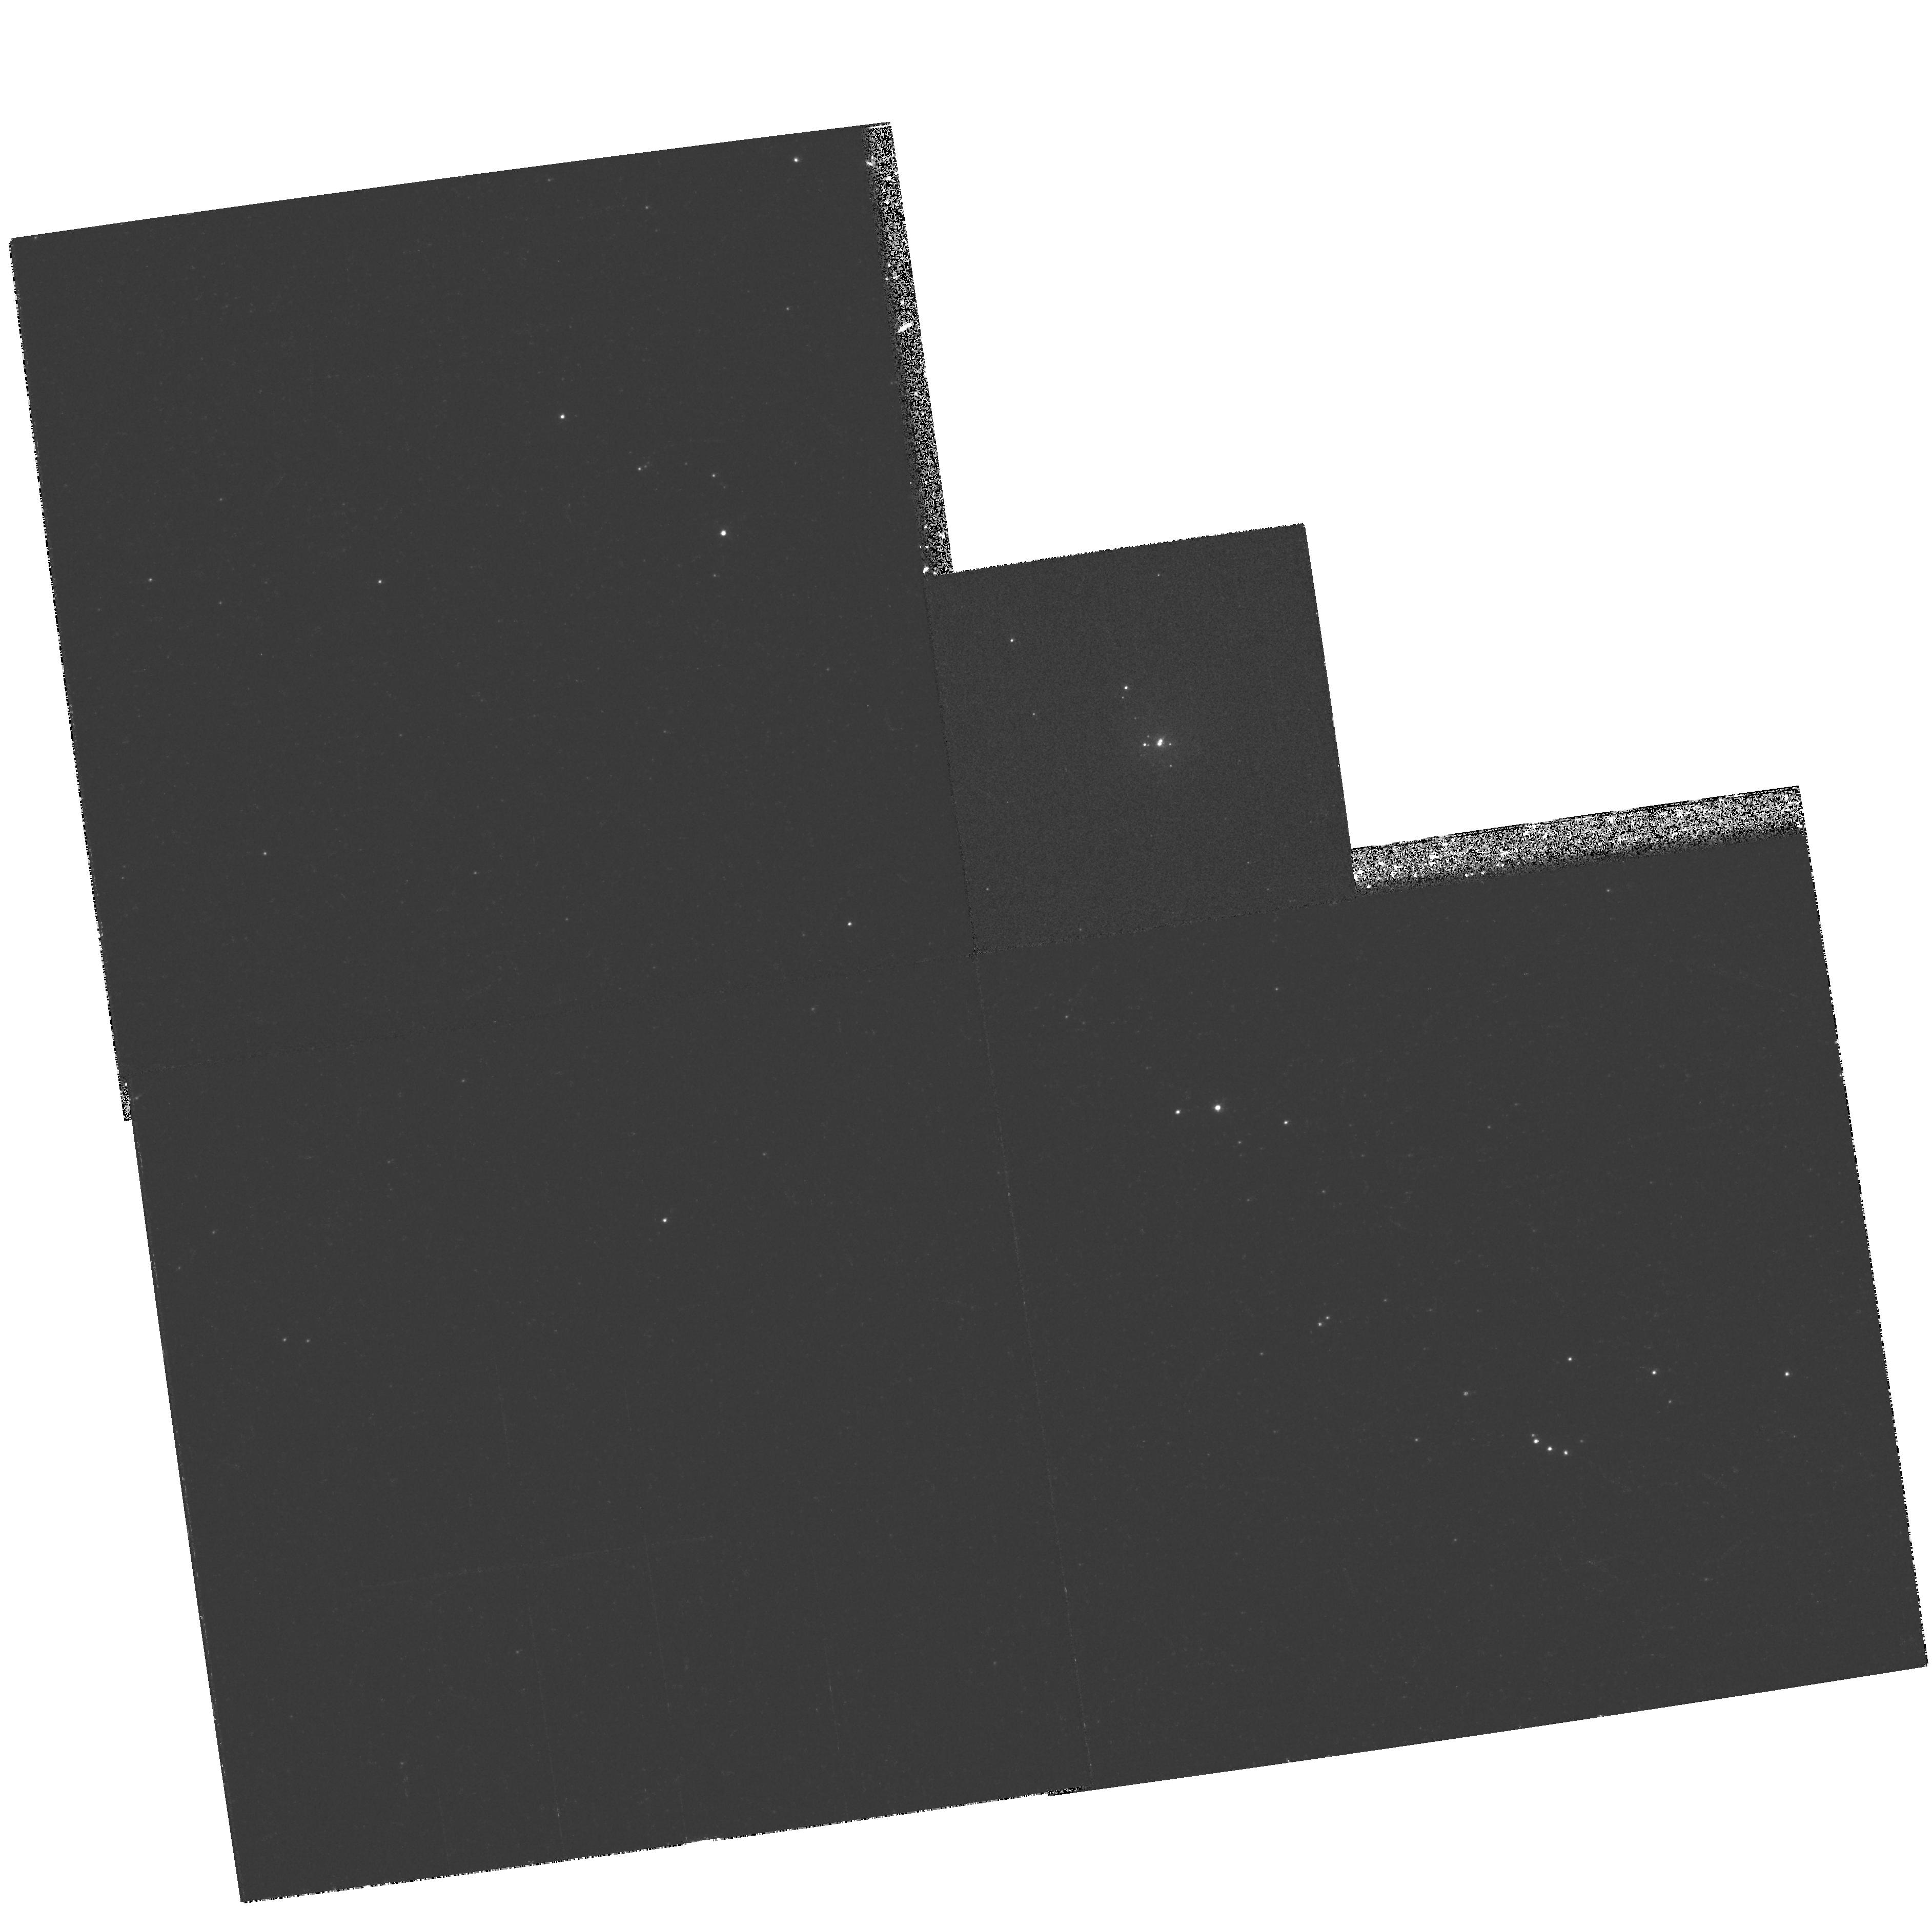
Target: SMC-N81
Instrument: WFPC2/PC
Filter: F469N
Exposure: 22 min
Observation ID: hst_6535_02_wfpc2_pc_f469n_u3yo02

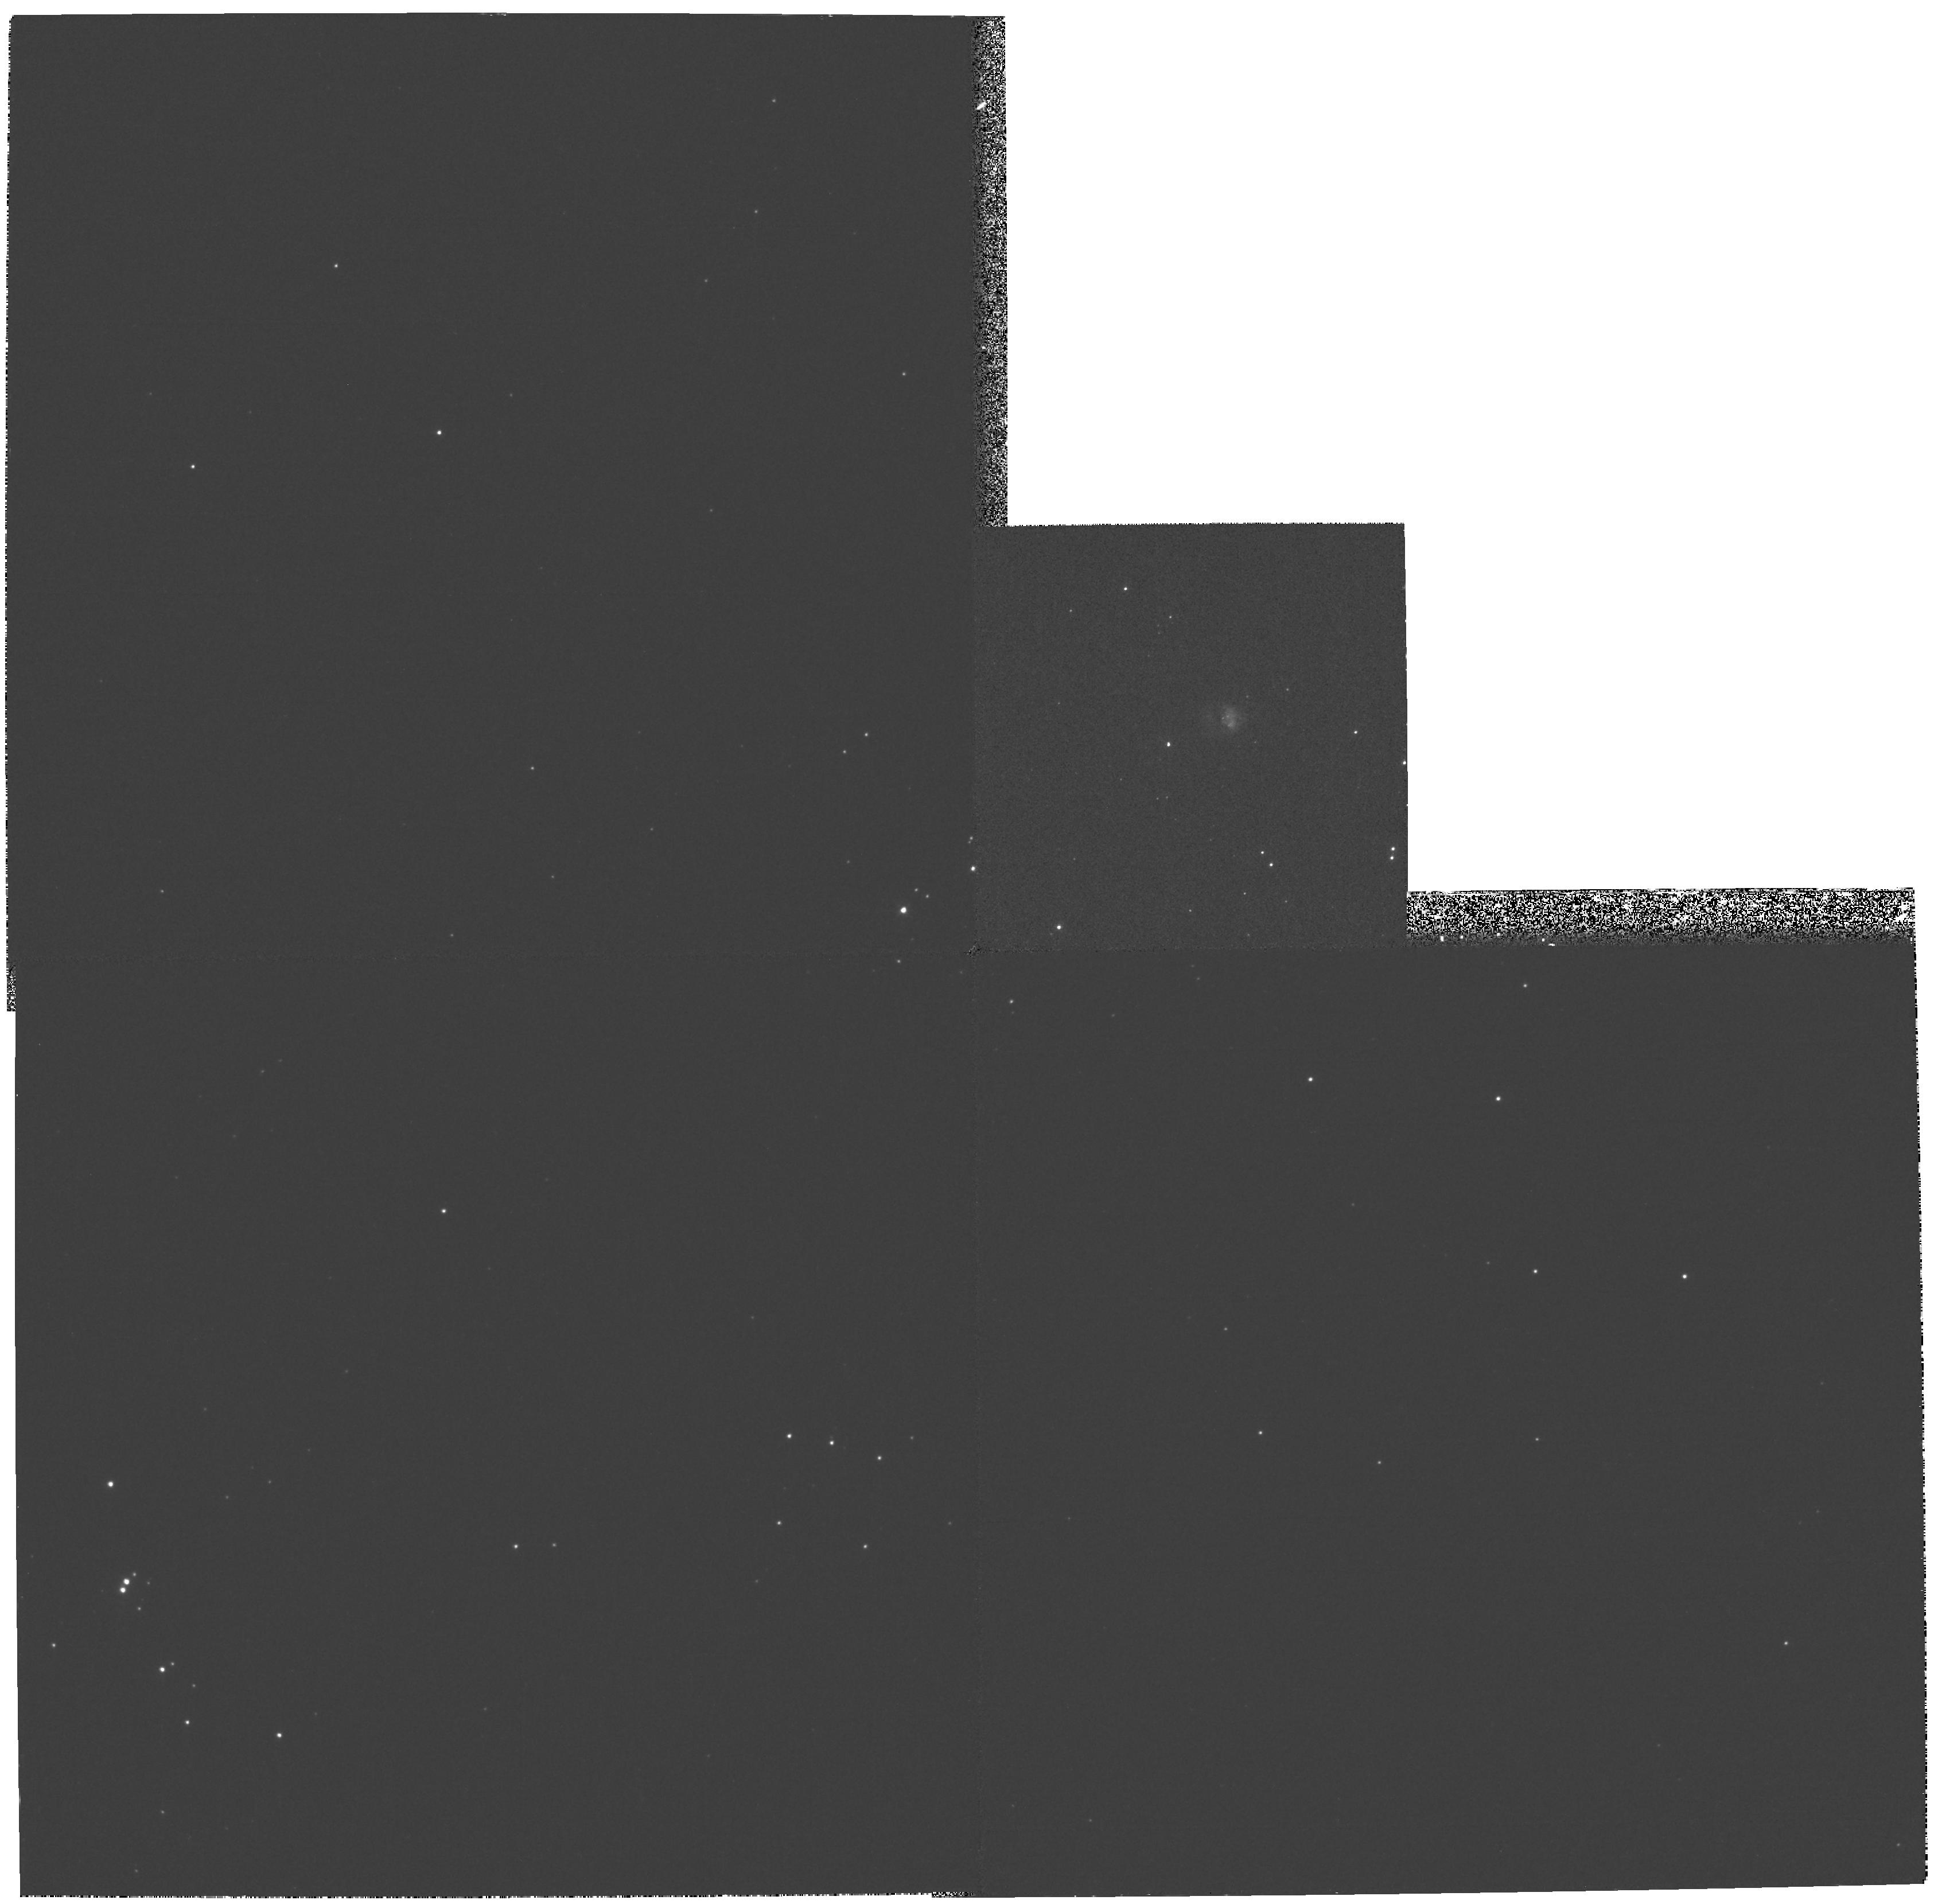
Target: SMC-N88
Instrument: WFPC2/PC
Filter: F469N
Exposure: 21 min
Observation ID: hst_6535_03_wfpc2_pc_f469n_u3yo03

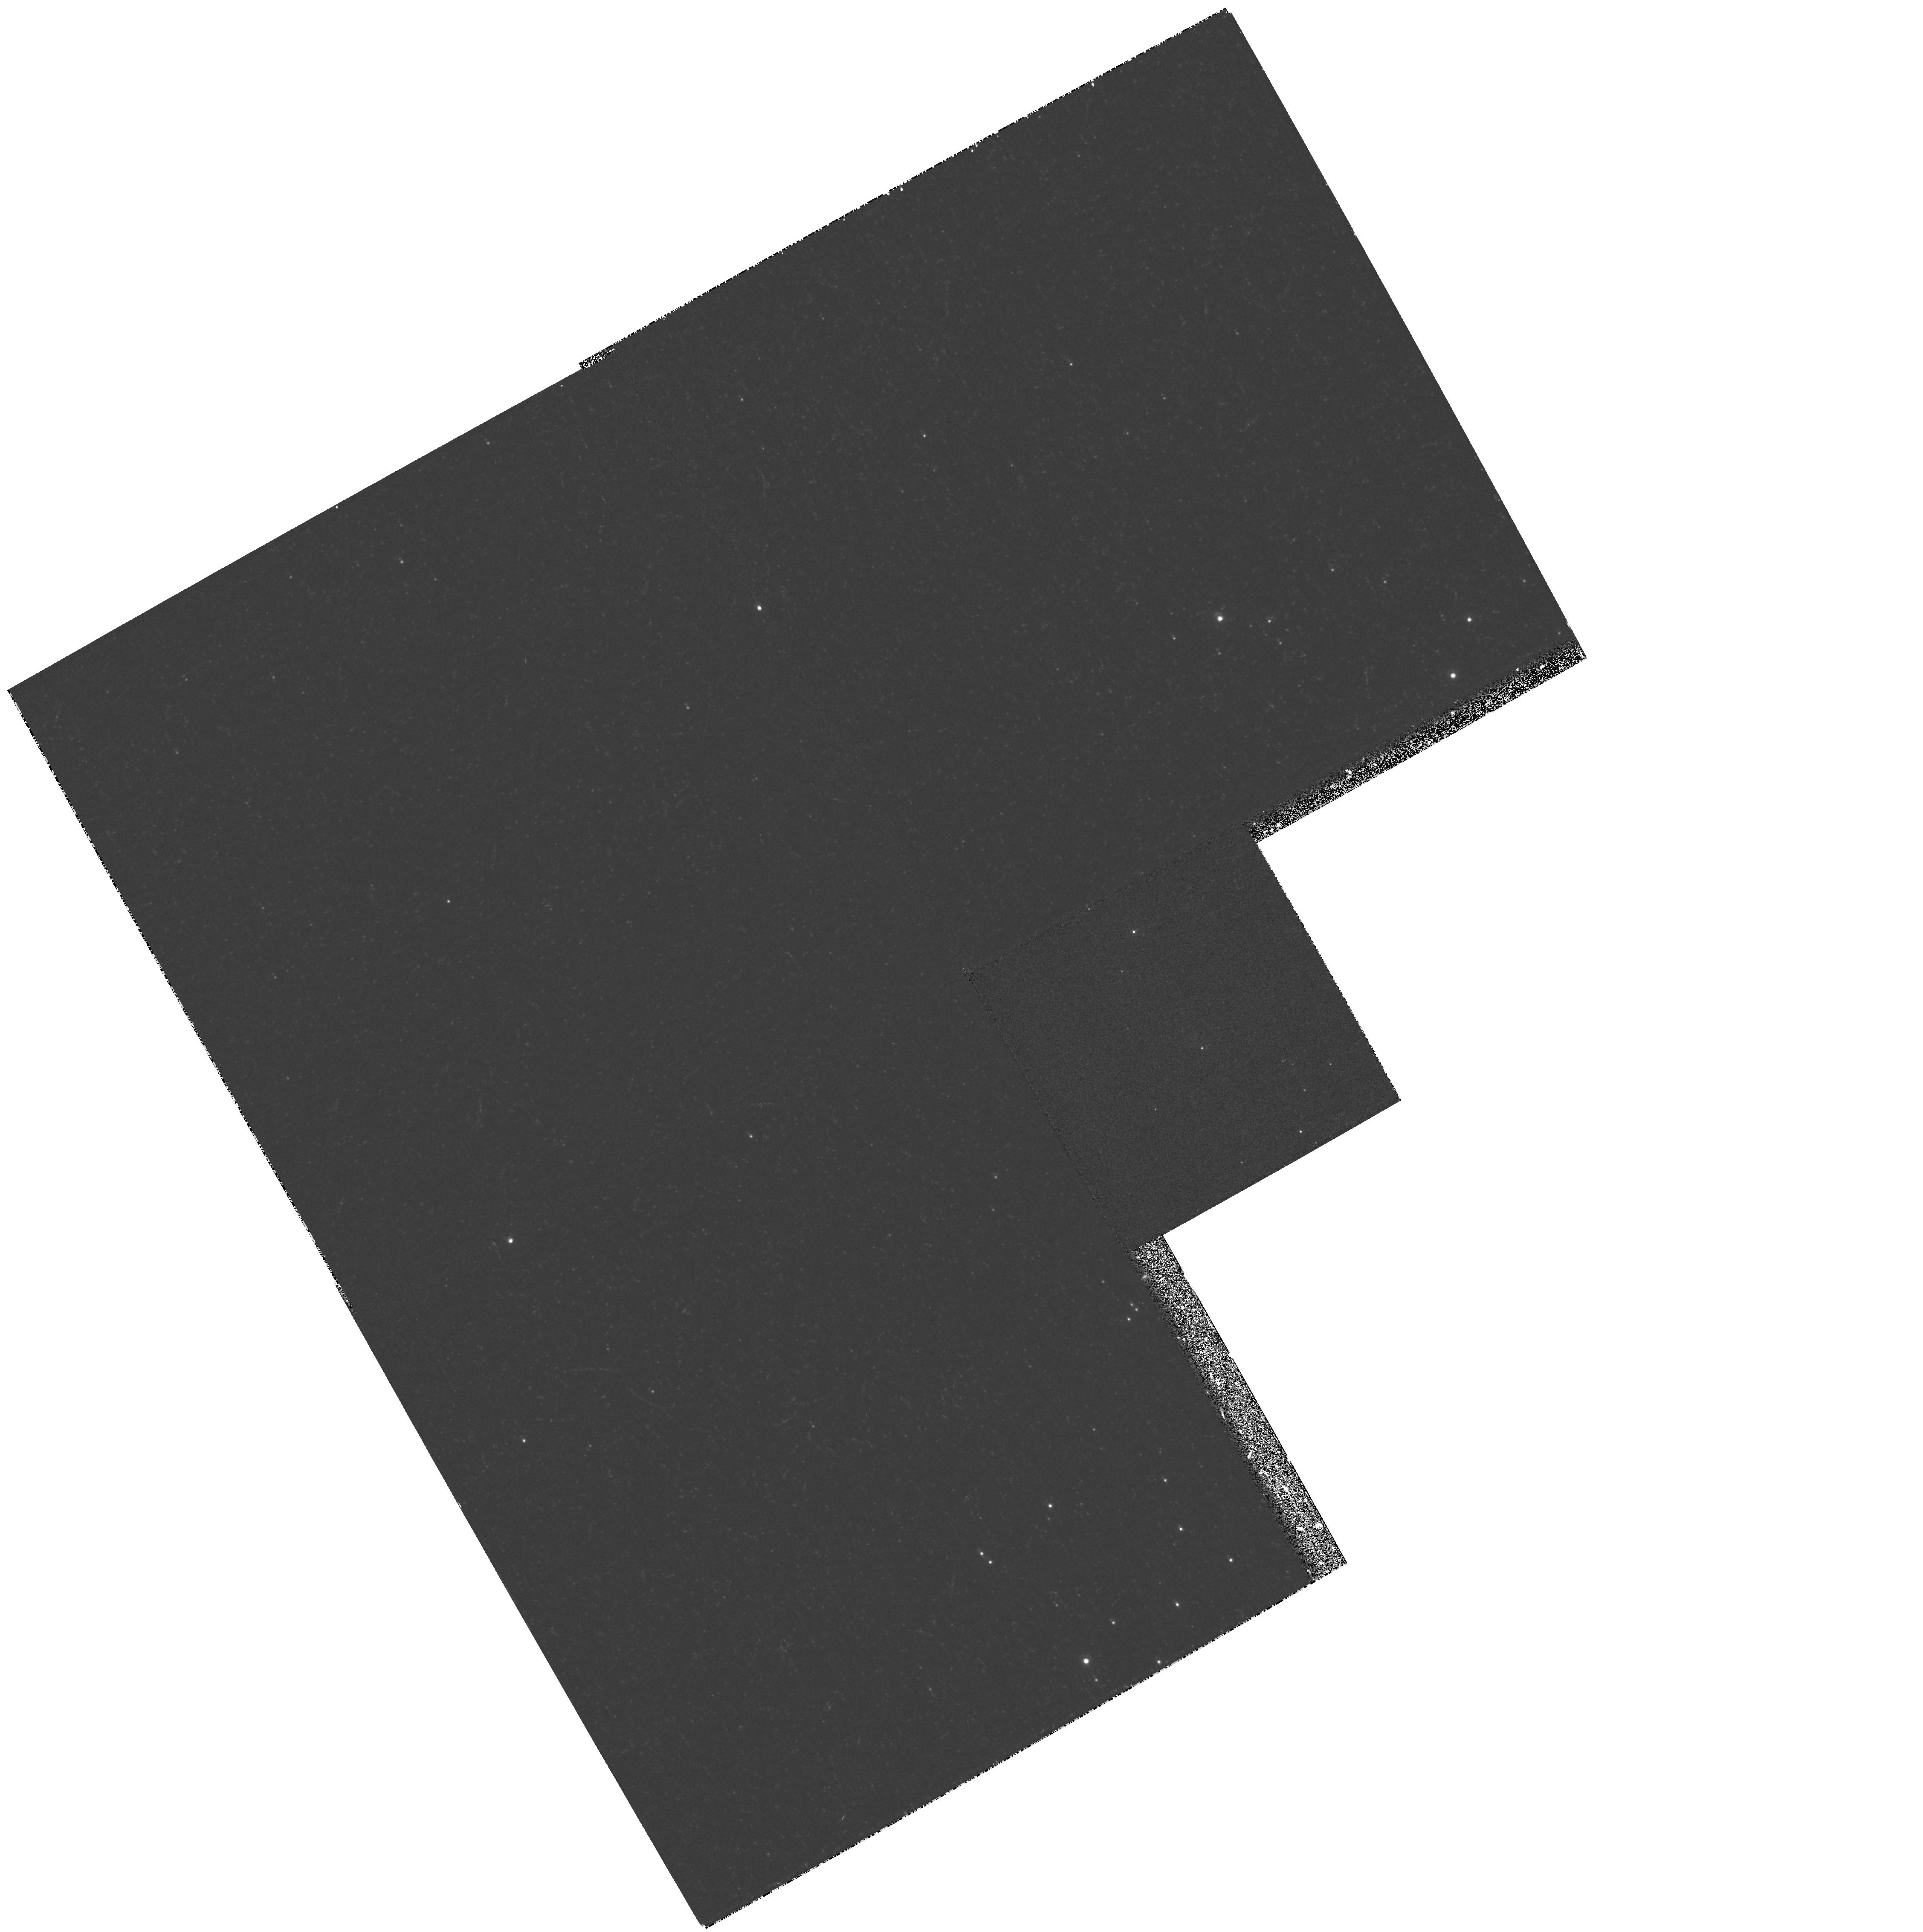
Target: LMC-N159-5
Instrument: WFPC2/PC
Filter: F469N
Exposure: 22 min
Observation ID: hst_6535_01_wfpc2_pc_f469n_u3yo01

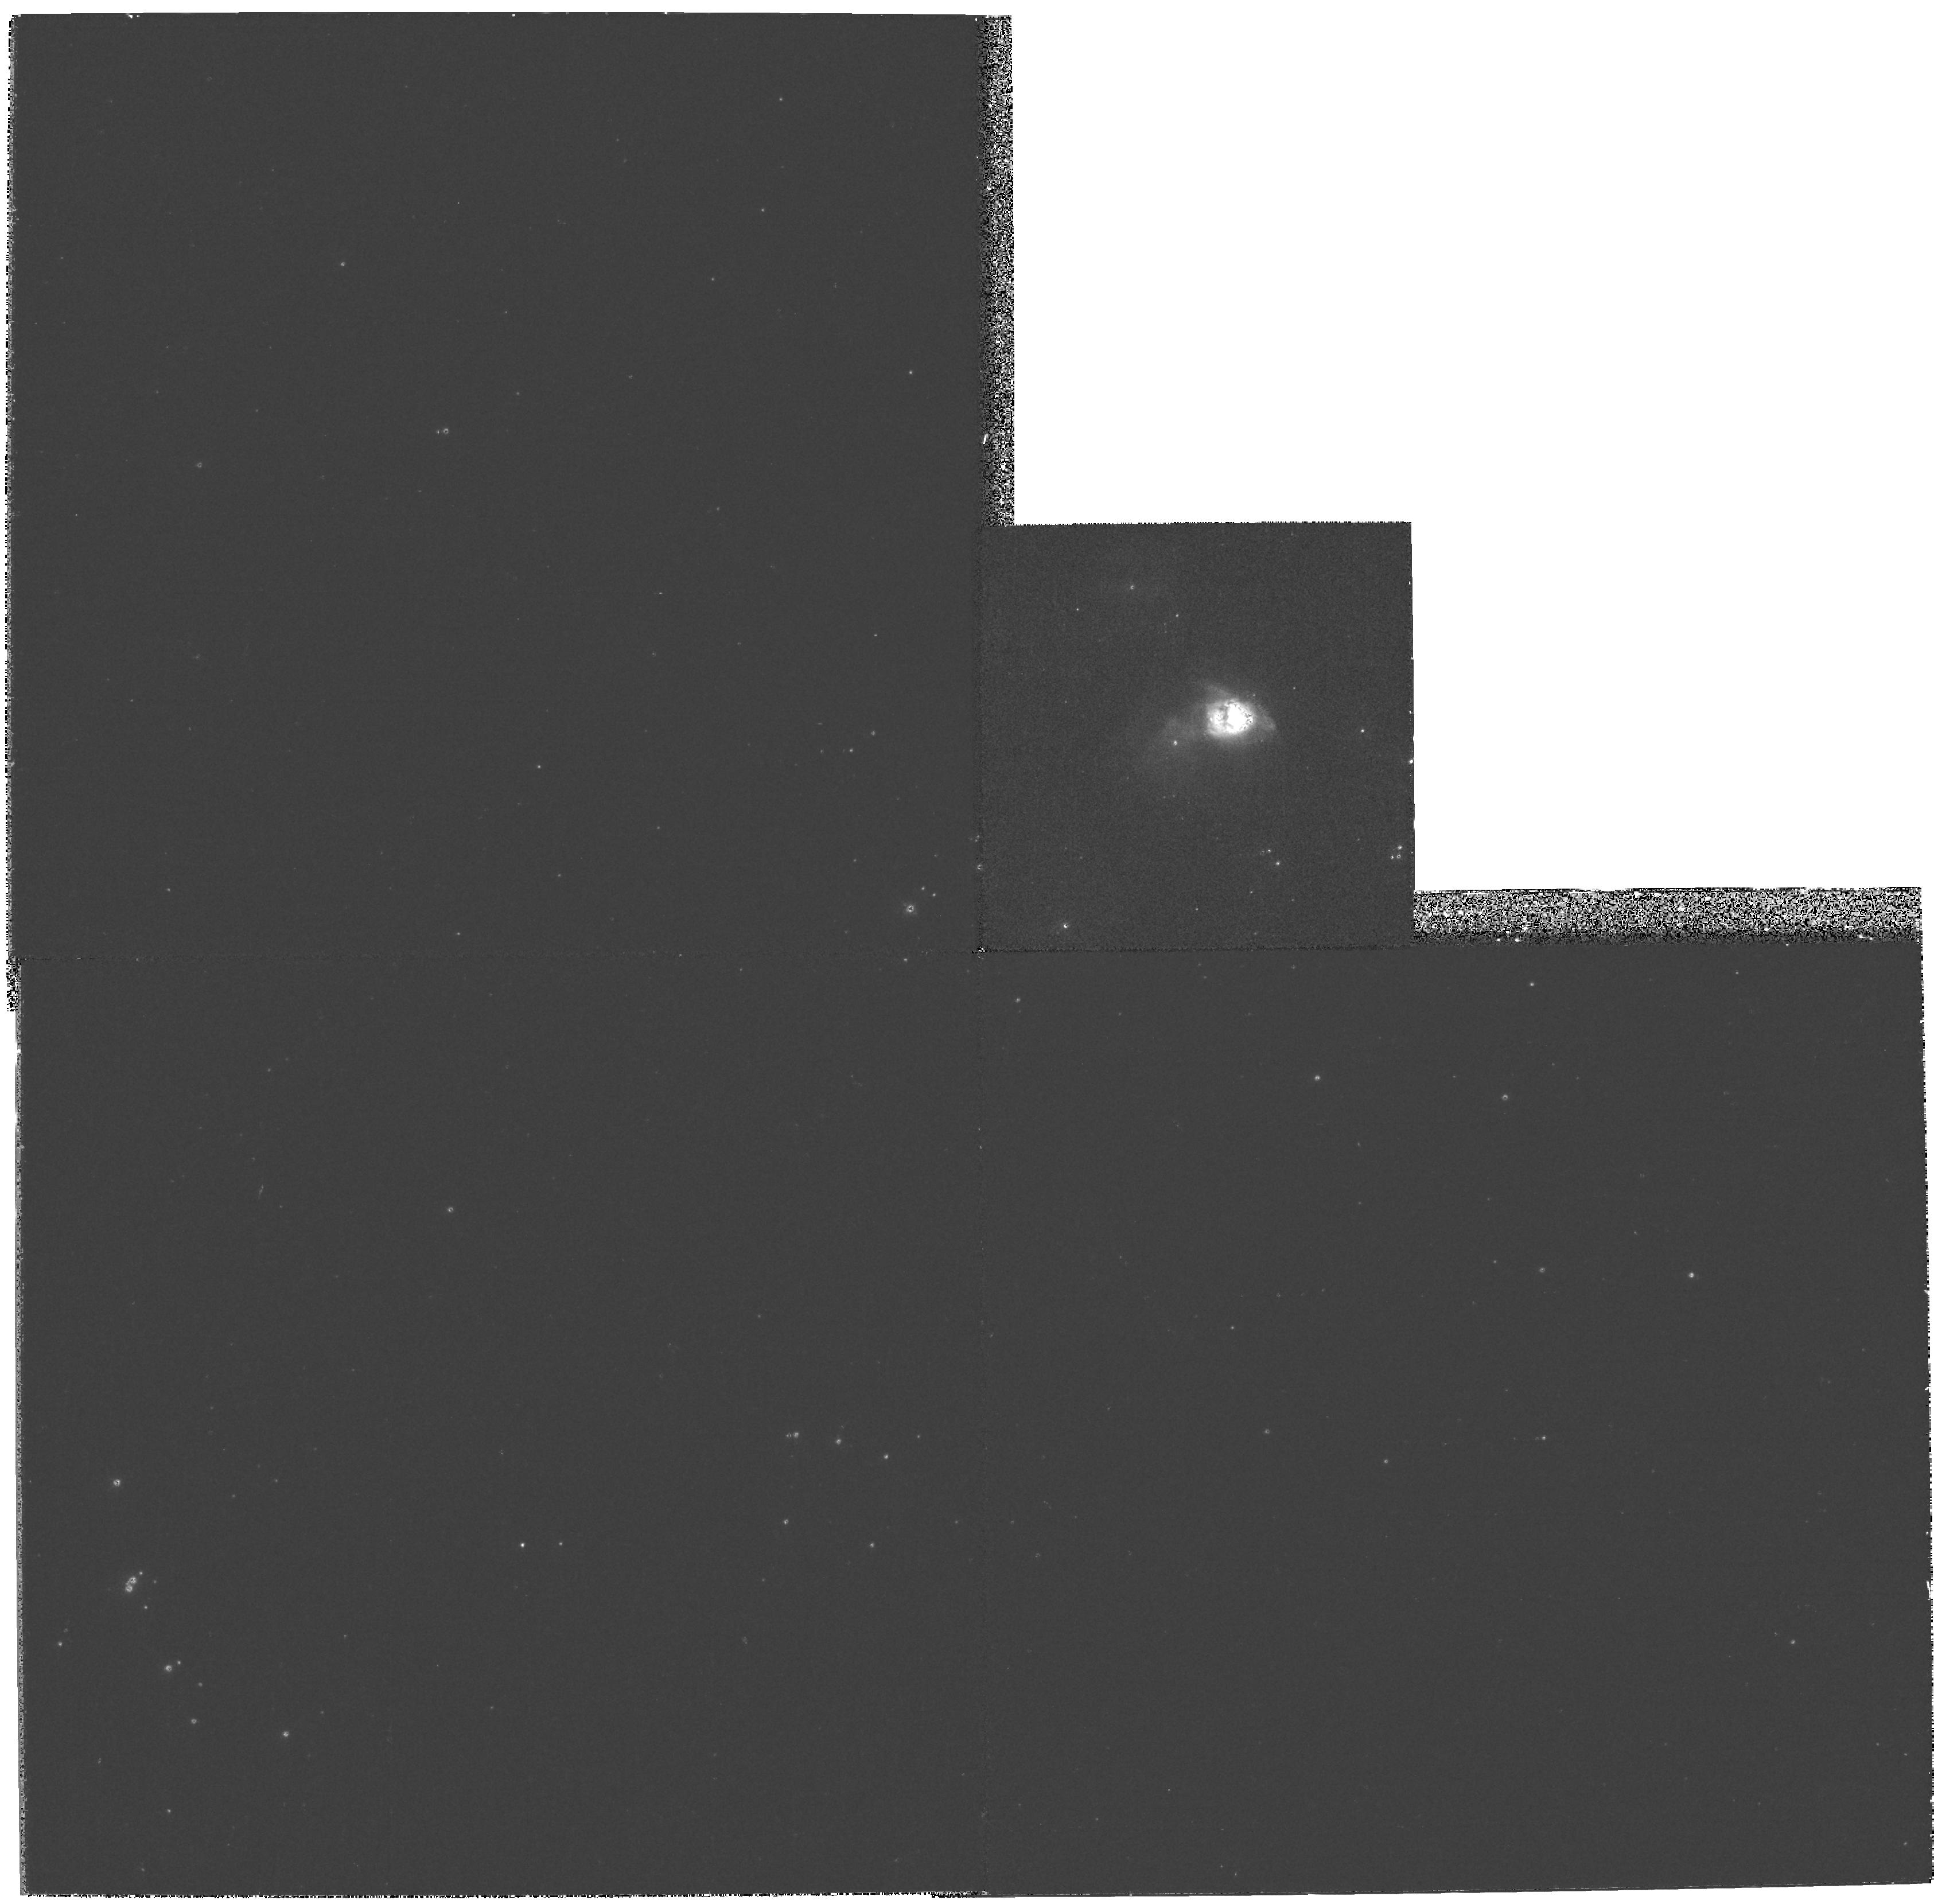
Target: SMC-N88
Instrument: WFPC2/PC
Filter: F487N
Exposure: 21 min
Observation ID: hst_6535_03_wfpc2_pc_f487n_u3yo03

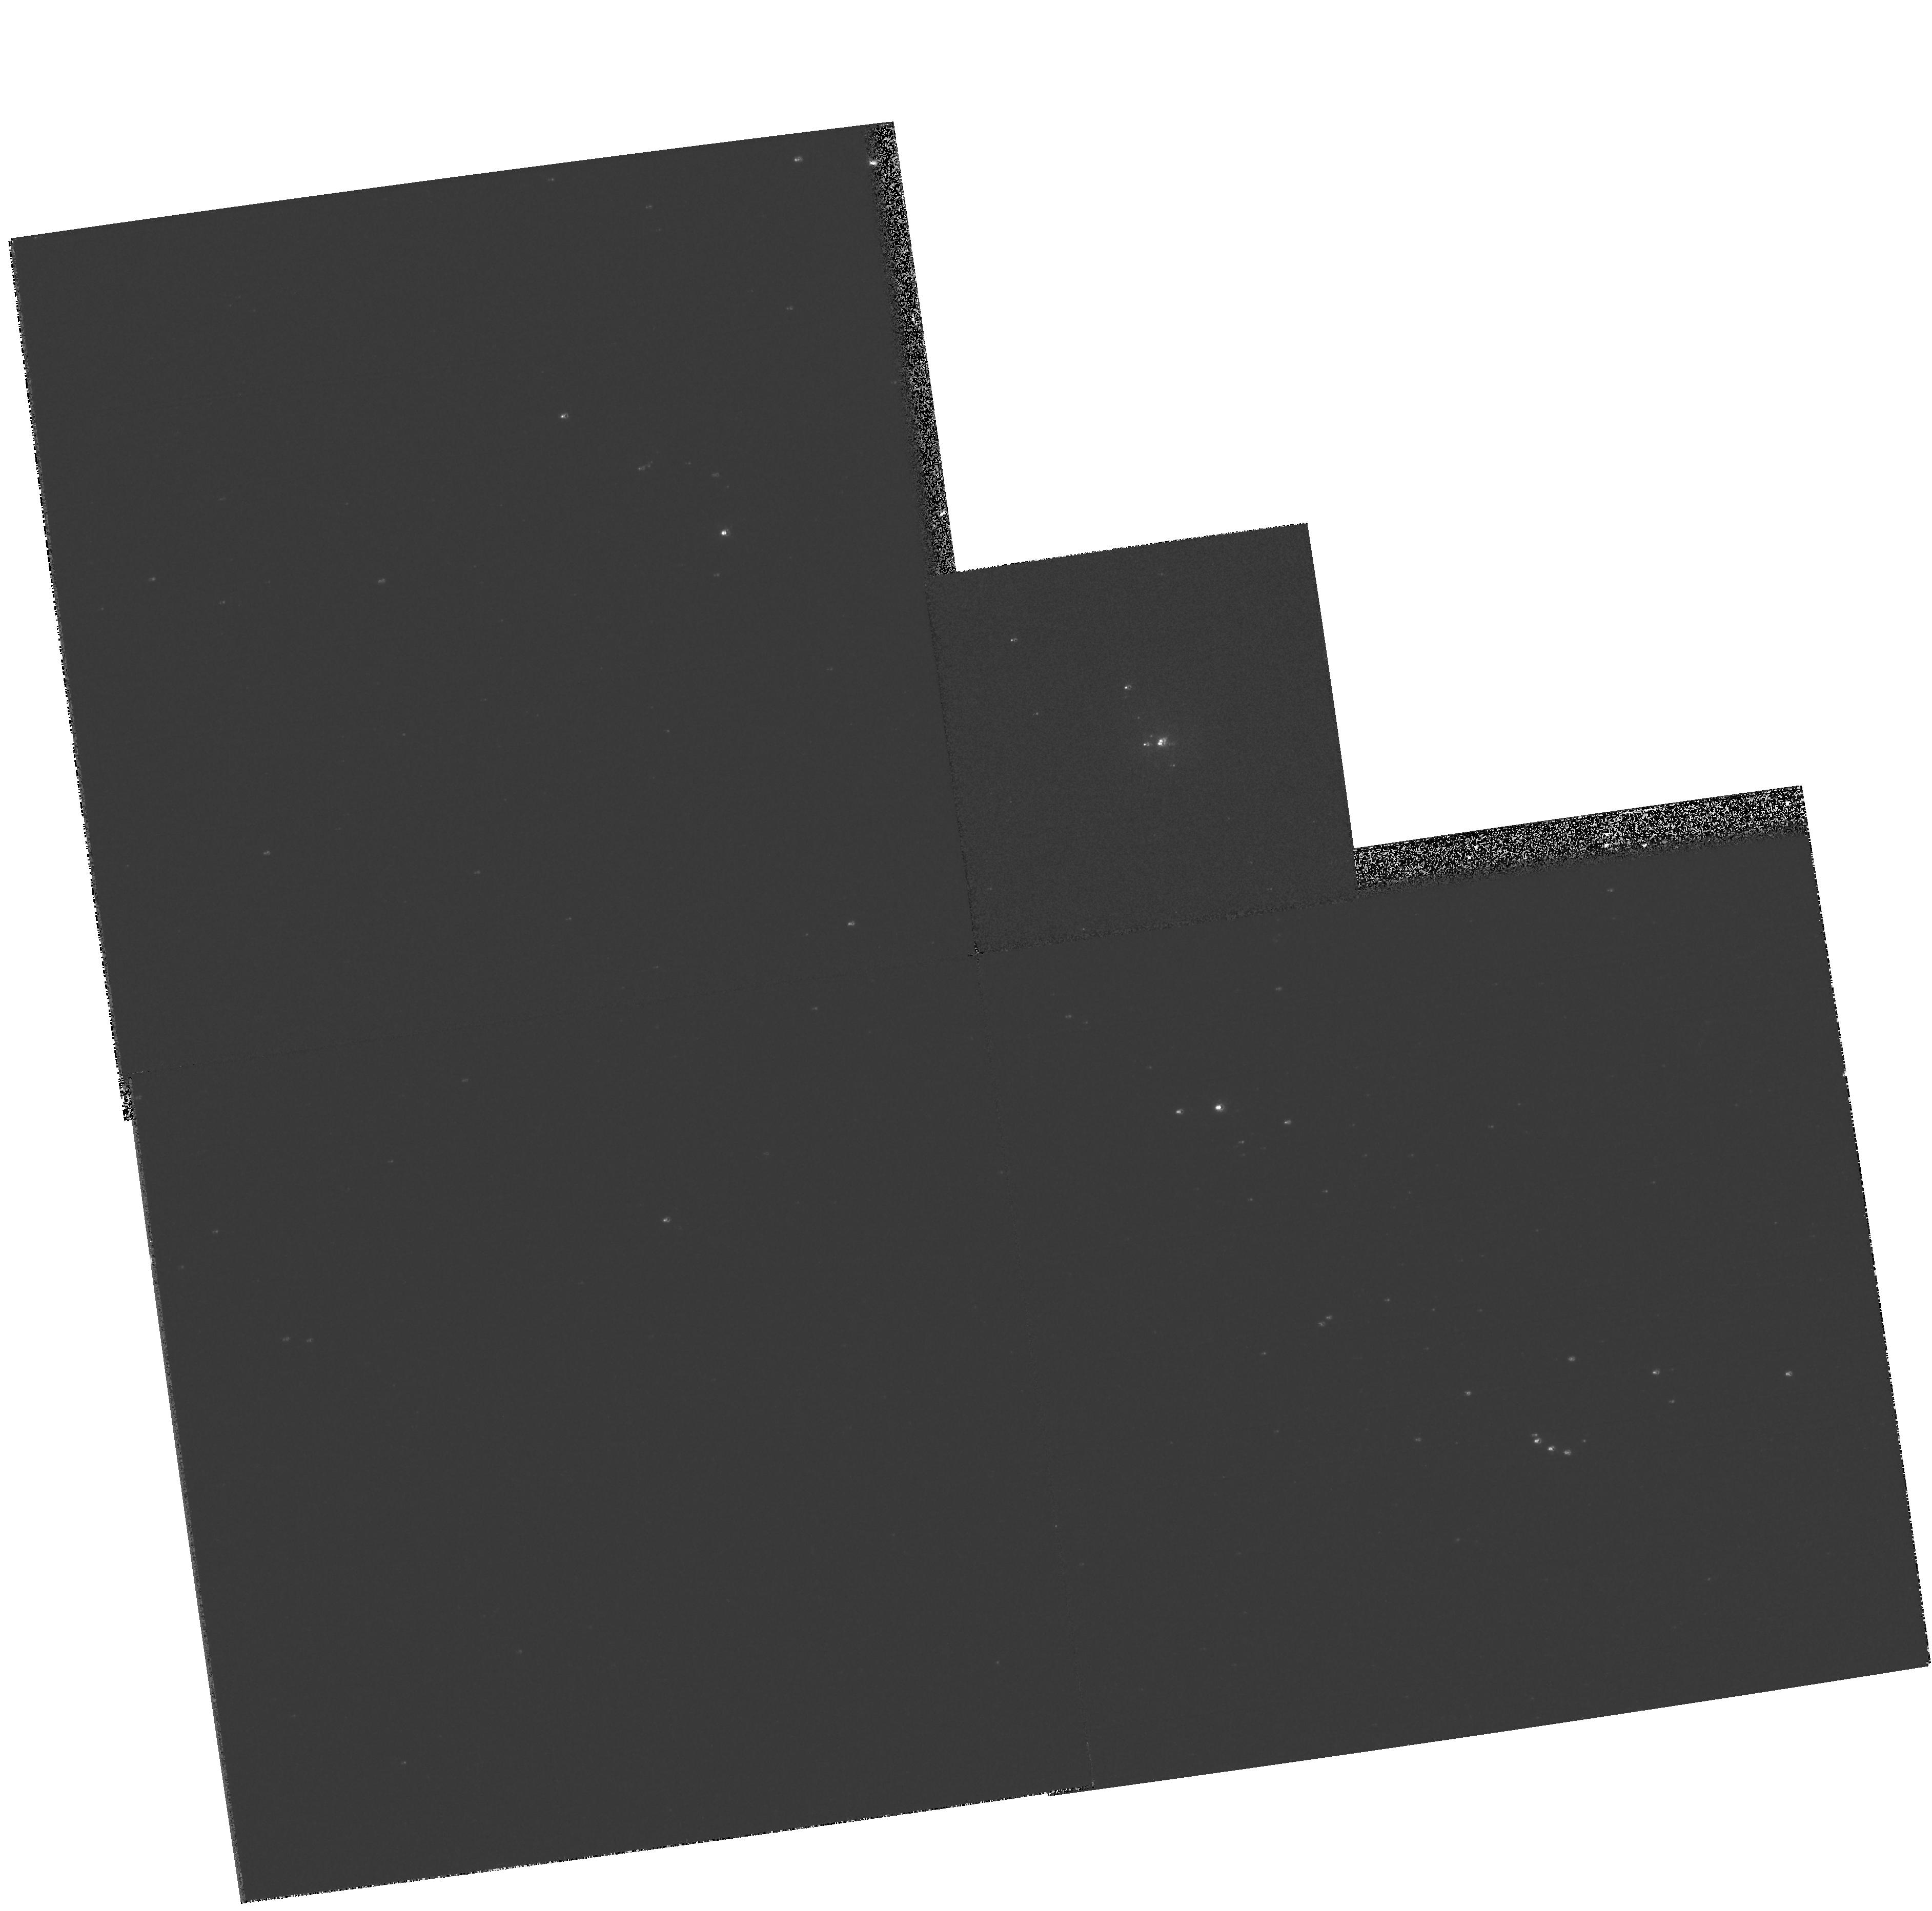
Target: SMC-N81
Instrument: WFPC2/PC
Filter: F467M
Exposure: 2 min
Observation ID: hst_6535_02_wfpc2_pc_f467m_u3yo02

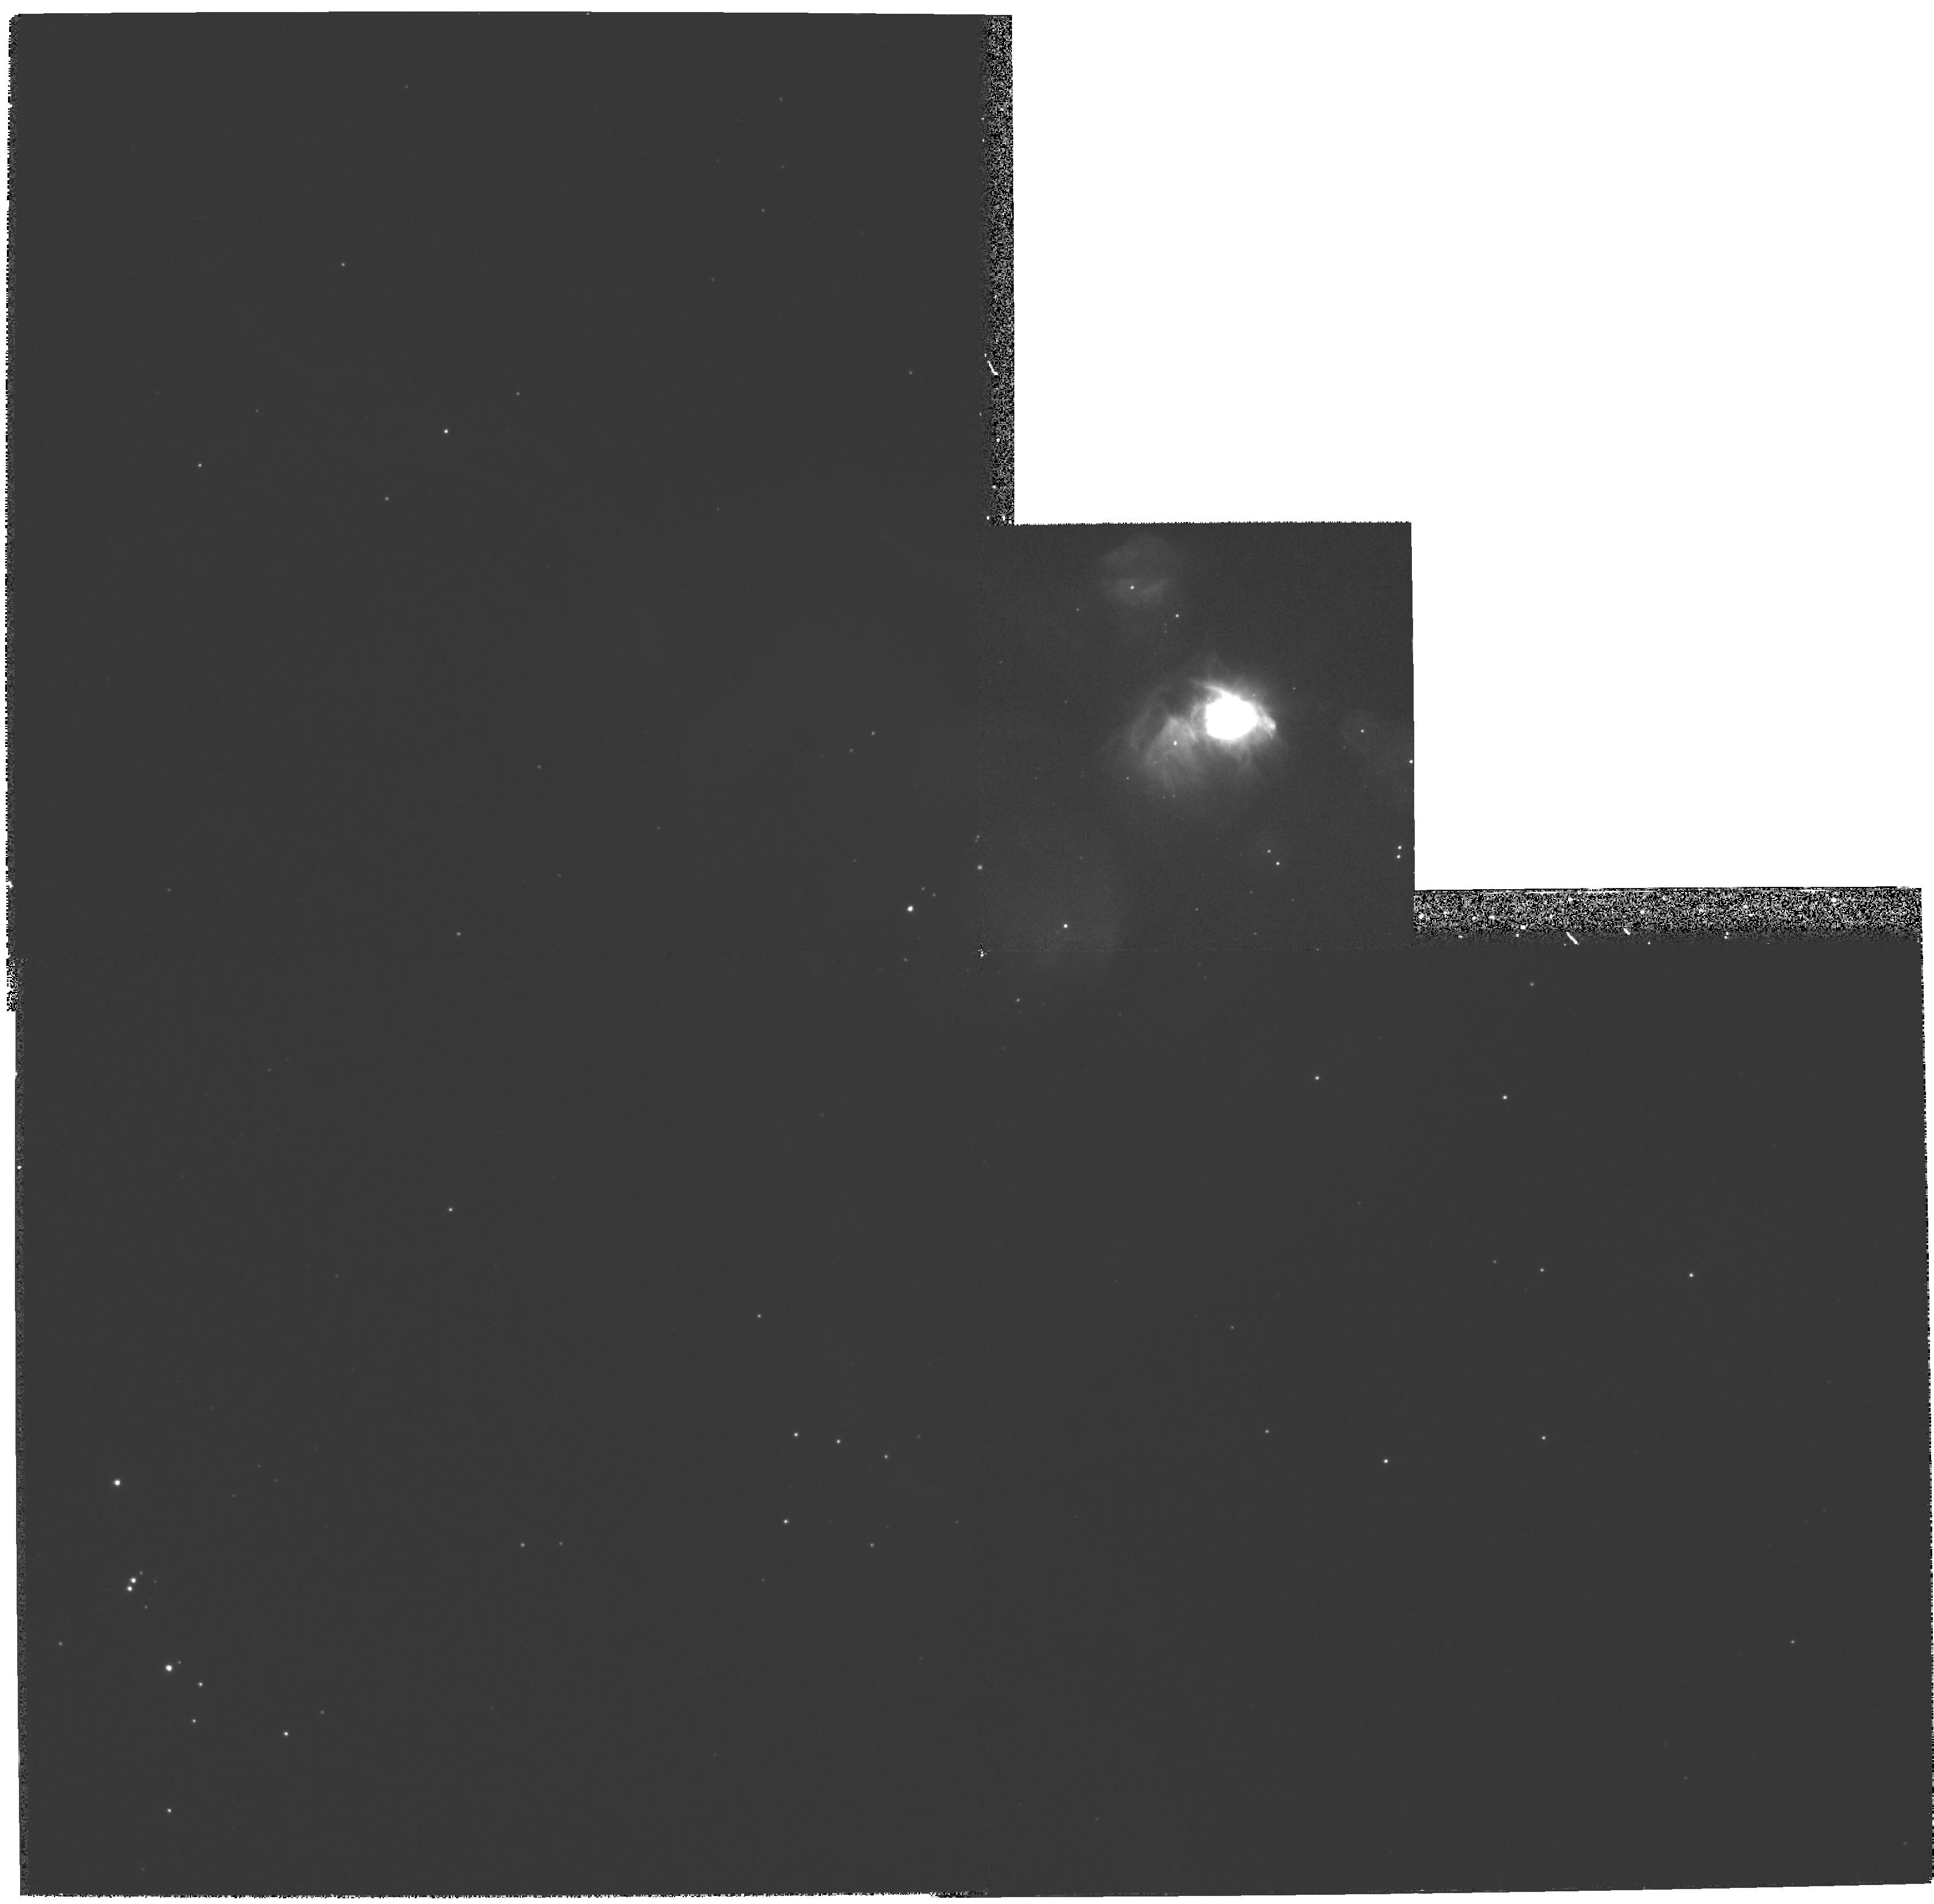
Target: SMC-N88
Instrument: WFPC2/PC
Filter: F656N
Exposure: 21 min
Observation ID: hst_6535_03_wfpc2_pc_f656n_u3yo03

Tight clusters of newly born massive stars in compact h2 regions of the Magellanic Clouds (PI: Heydari-Malayeri, Mohammad)

We propose high spatial resolution imaging with the HST Planetary Camera 2 in order to resolve very tight clusters of massive stars at birth in the Magellanic Clouds. These are the youngest massive stars accessible to direct observations at ultraviolet and optical wavelengths. Situated in an extremely rare category of \h2 regions in the Magellanic Clouds (diameters ranging from 4'' to 10'' only), these stars should rank among the hottest ones in these galaxies, as inferred from the exceptionally high nebular O III(4959Angstrom+5007Angstrom)/HBeta ratios. Using medium-band continuum filters, we will place the resolved components on H- R diagrams to obtain their masses and evolutionary states. Imaging in the He II 4686 Angstrom\ line will identify the hottest components of the tight clusters, and will provide estimates for the effective temperatures. Imaging in HBeta, O III, and HAlpha will allow us to correct for the extinction and for the nebular emission.